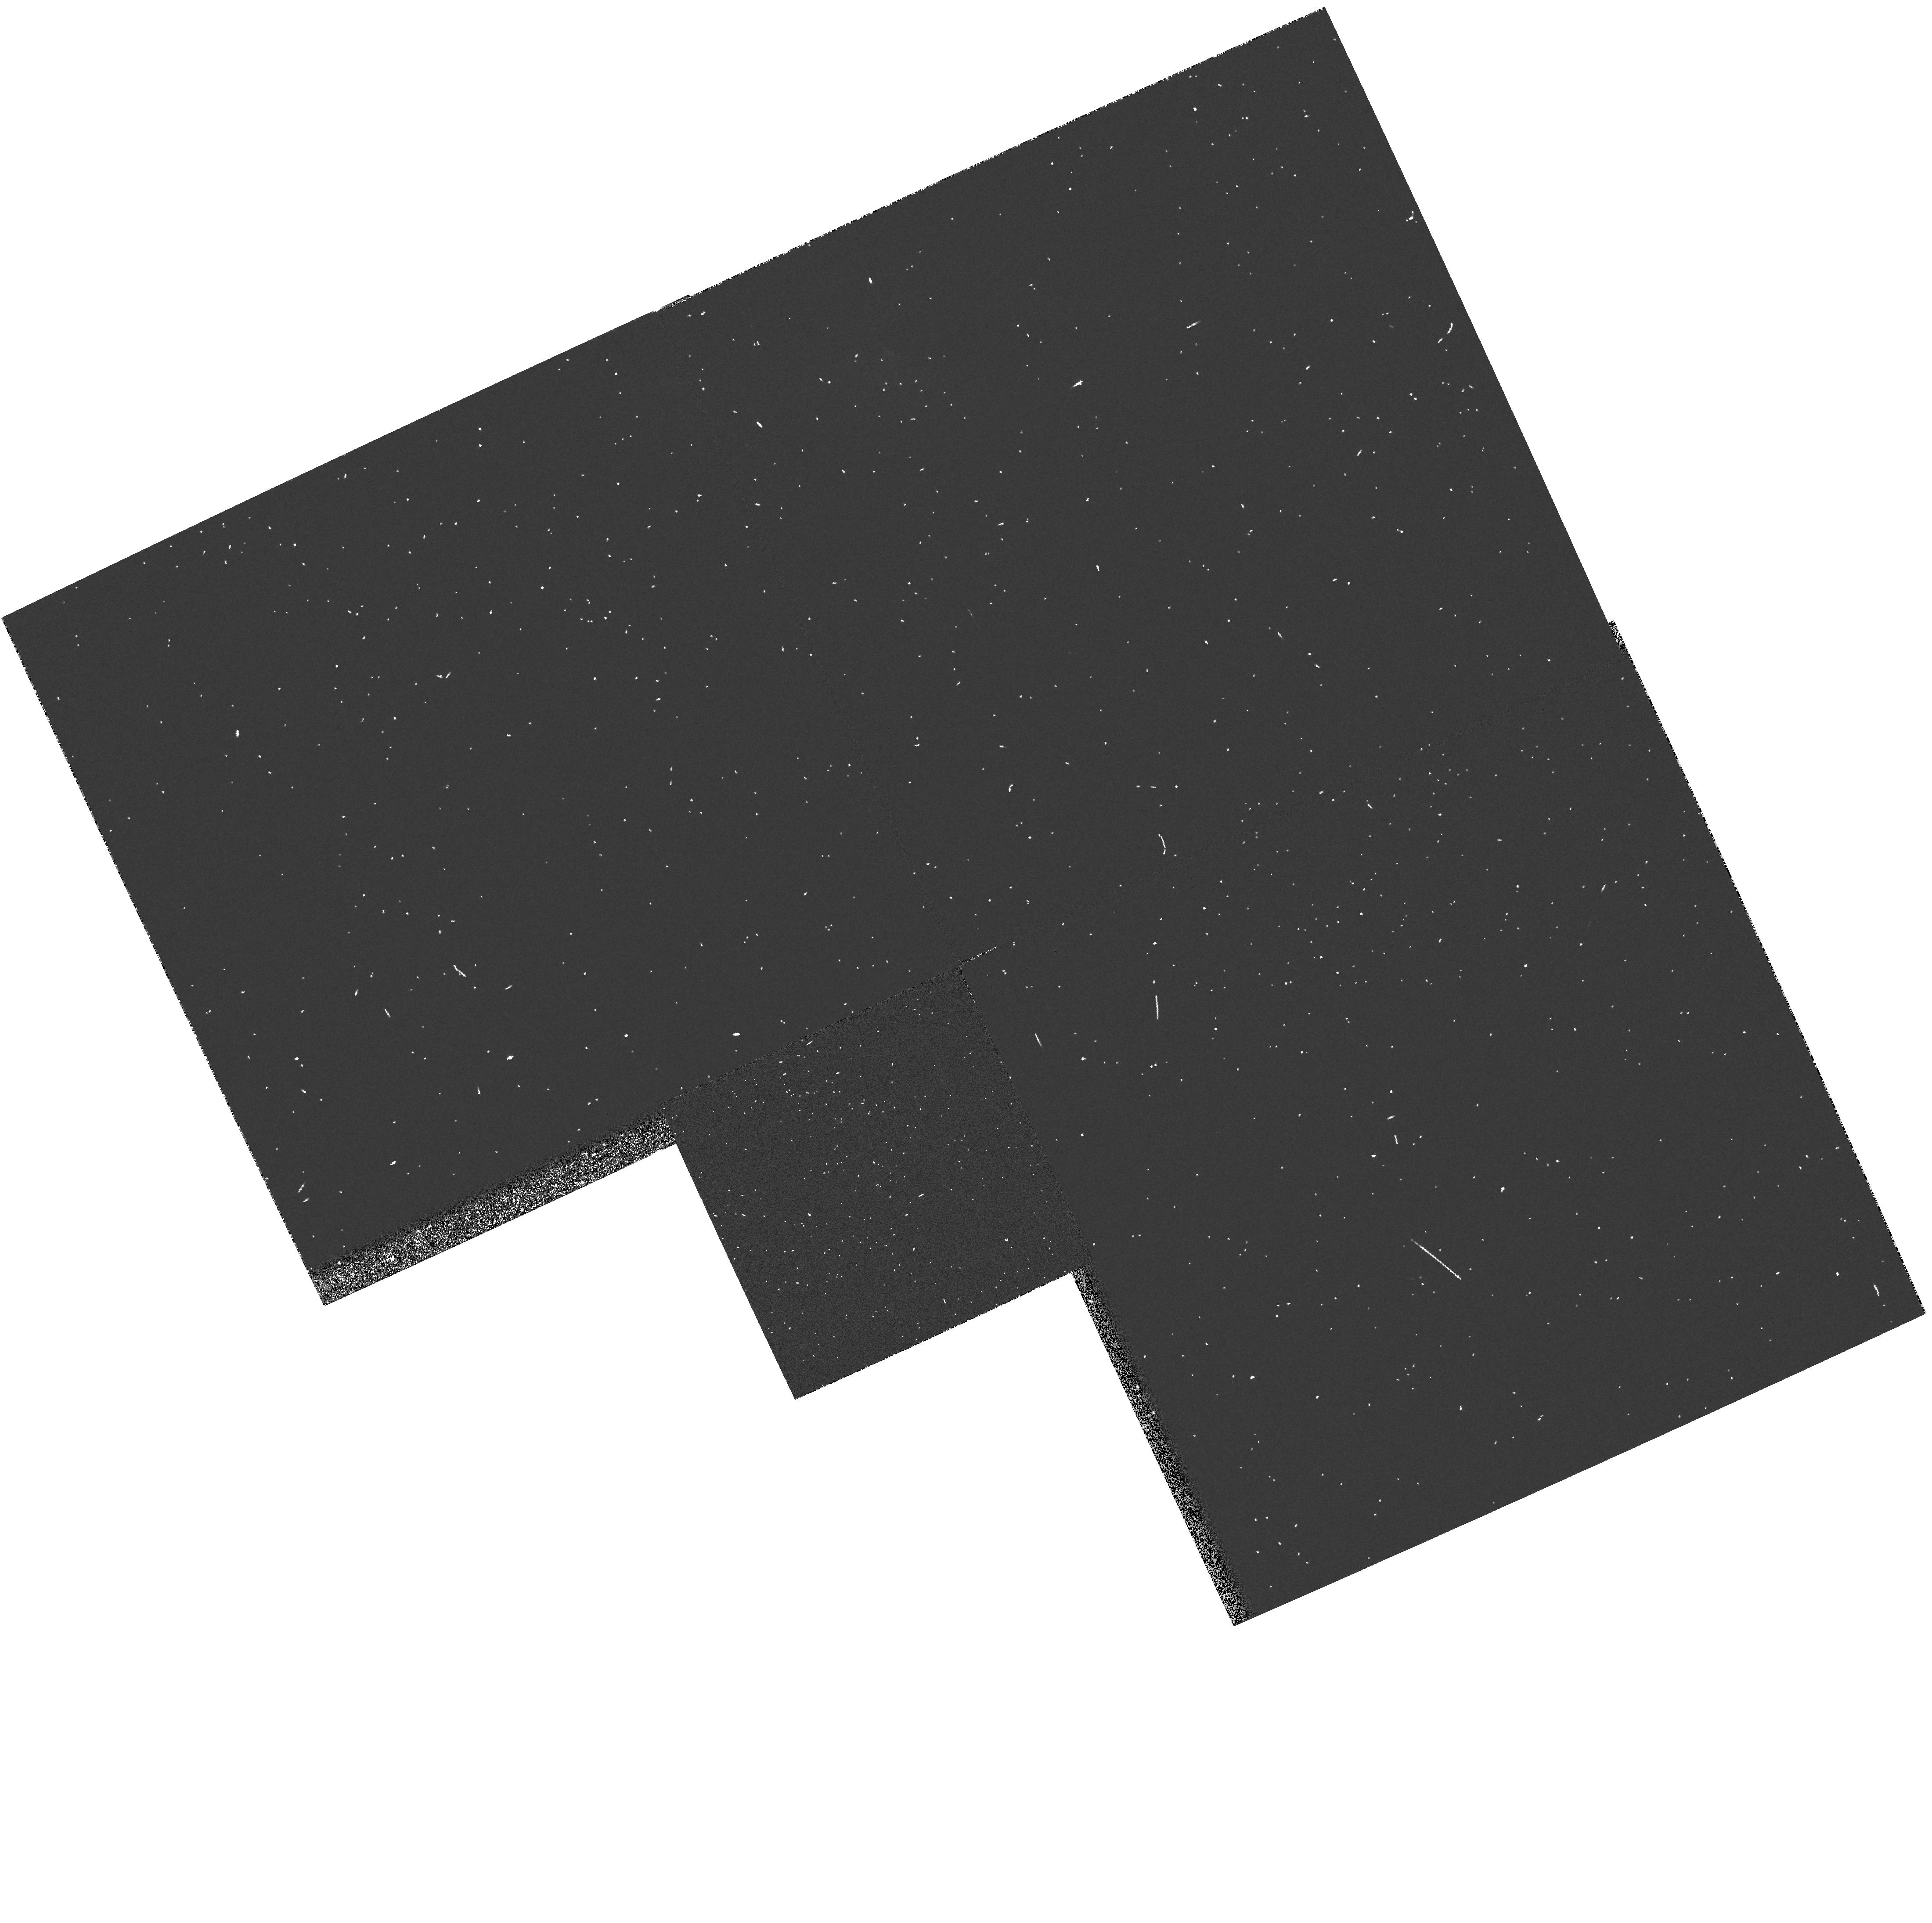
Target: NGC4388. Instrument: WFPC2/PC. Filter: FR533N. Exposure: 2 min. Observation ID: u2xi0203t

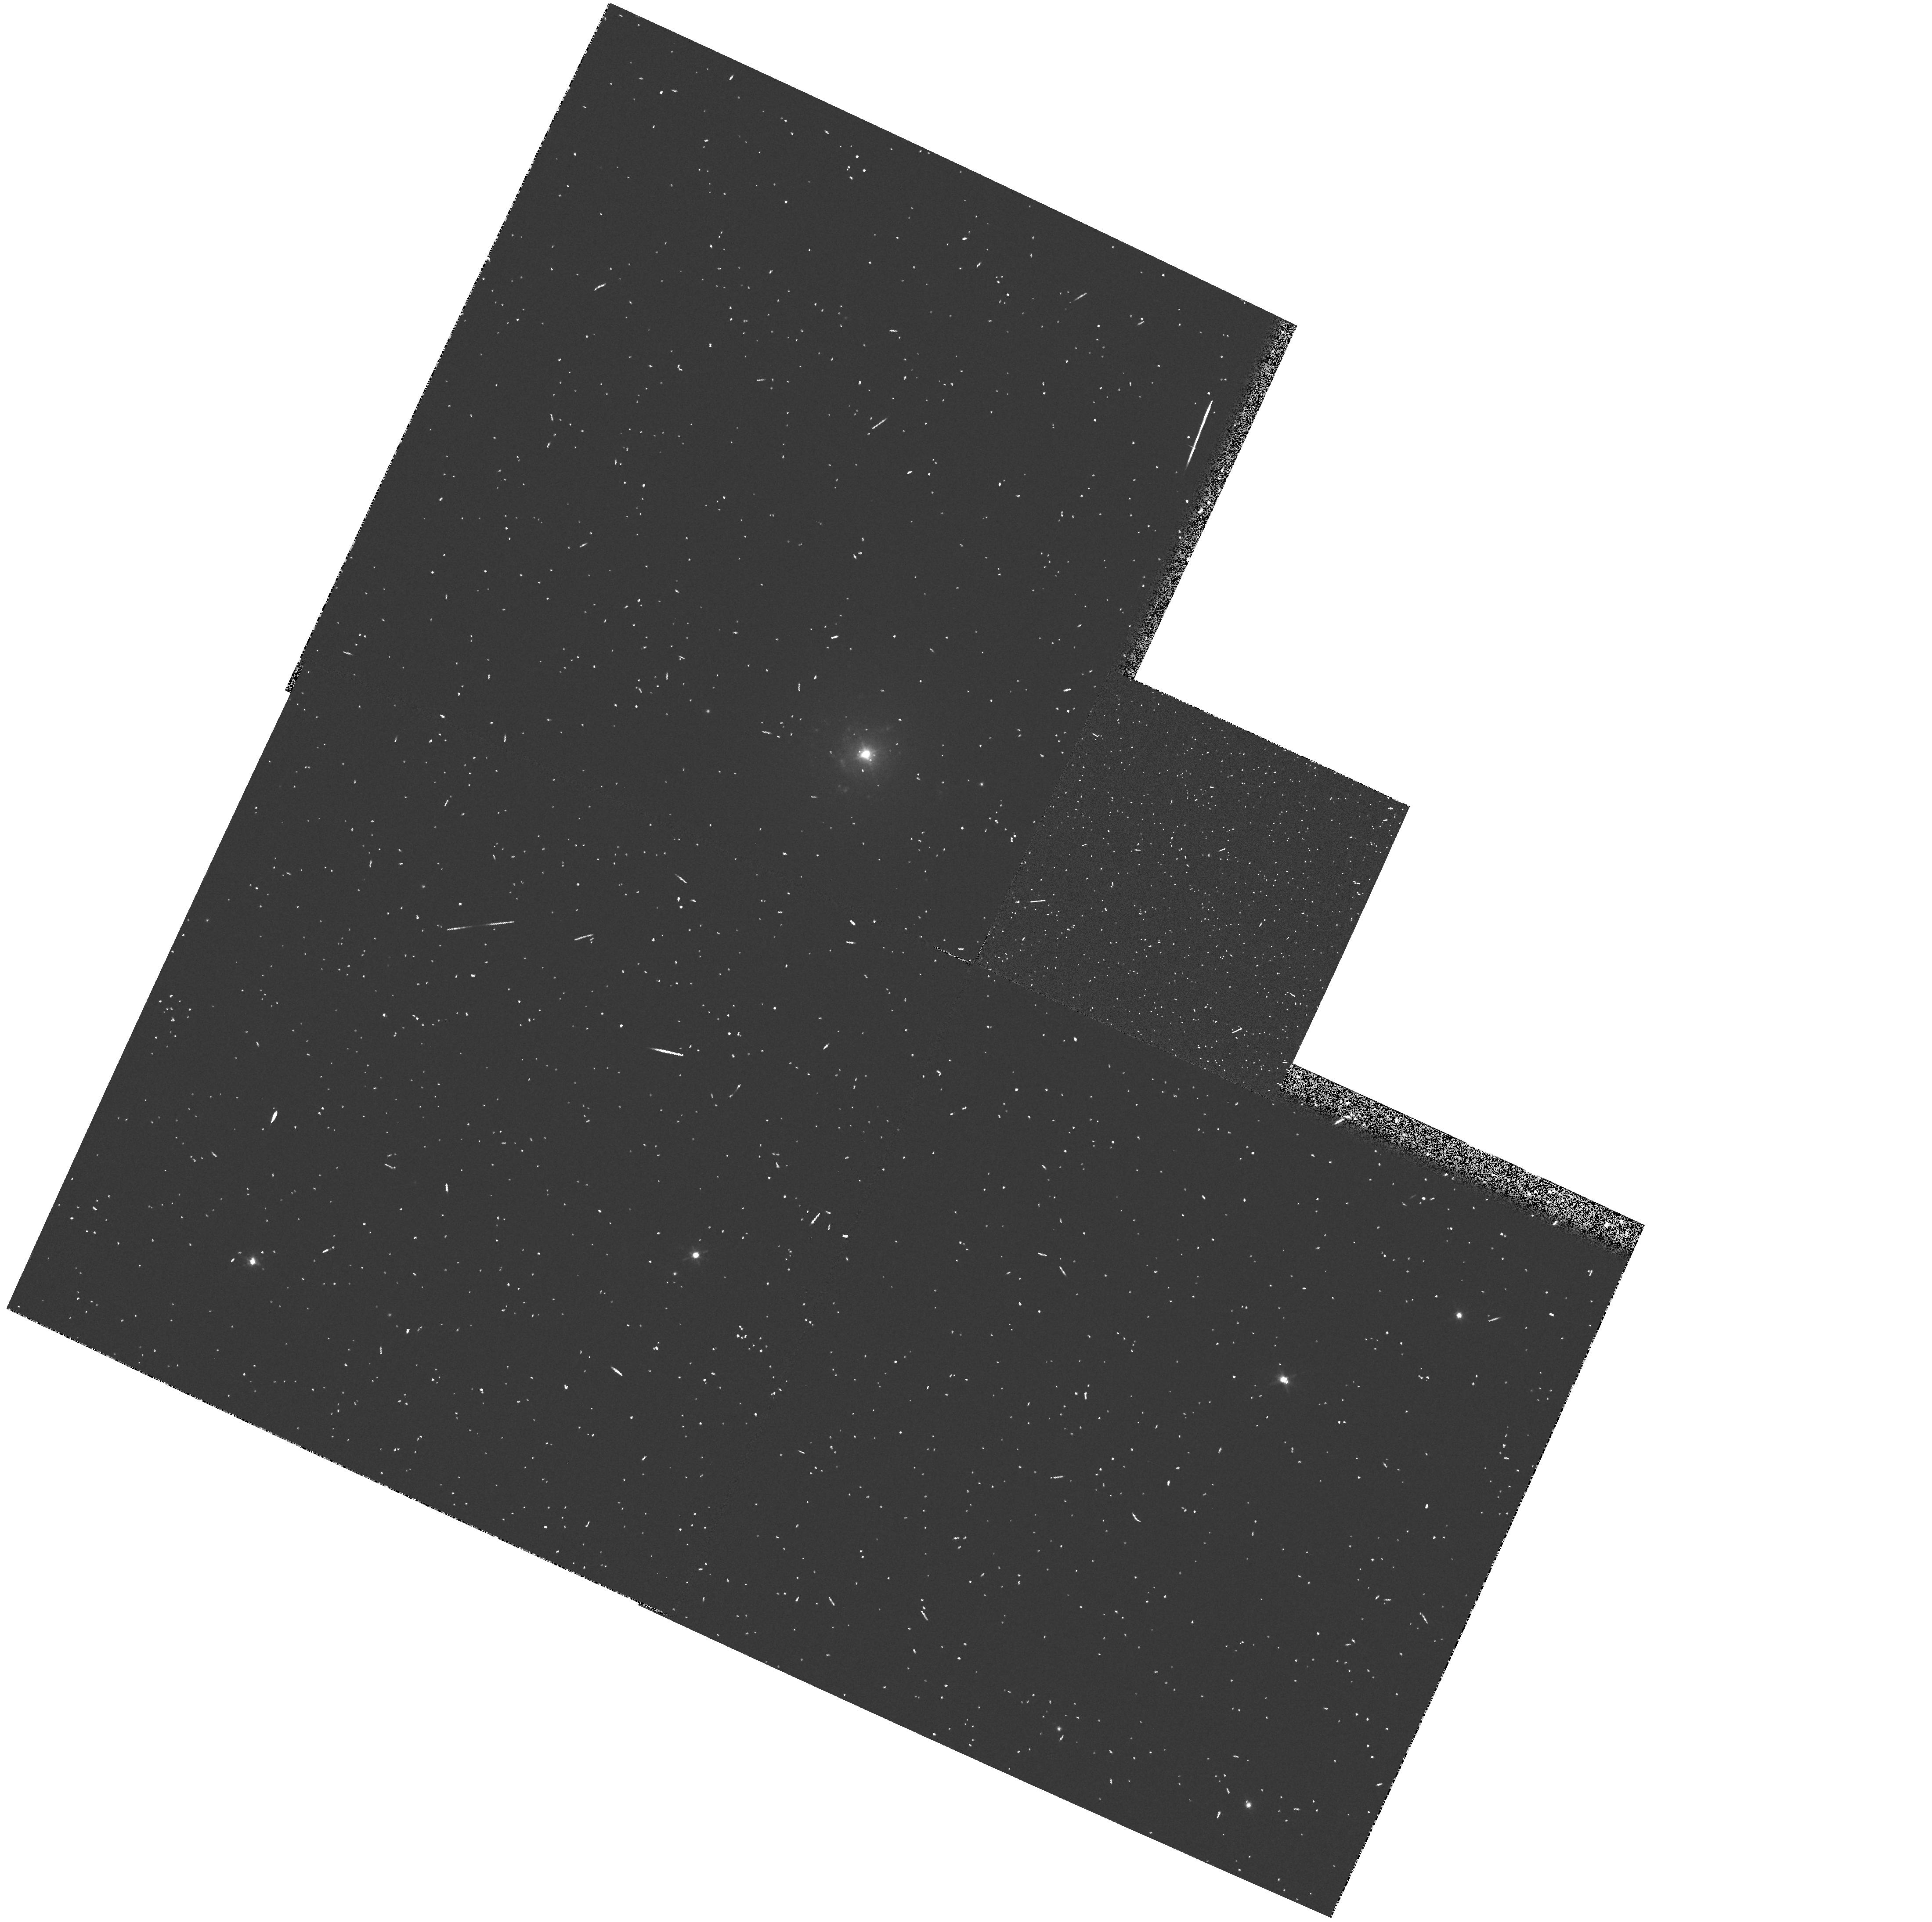
Target: UGC04203. Instrument: WFPC2/PC. Filter: FR680N. Exposure: 6 min. Observation ID: u2xi0505t

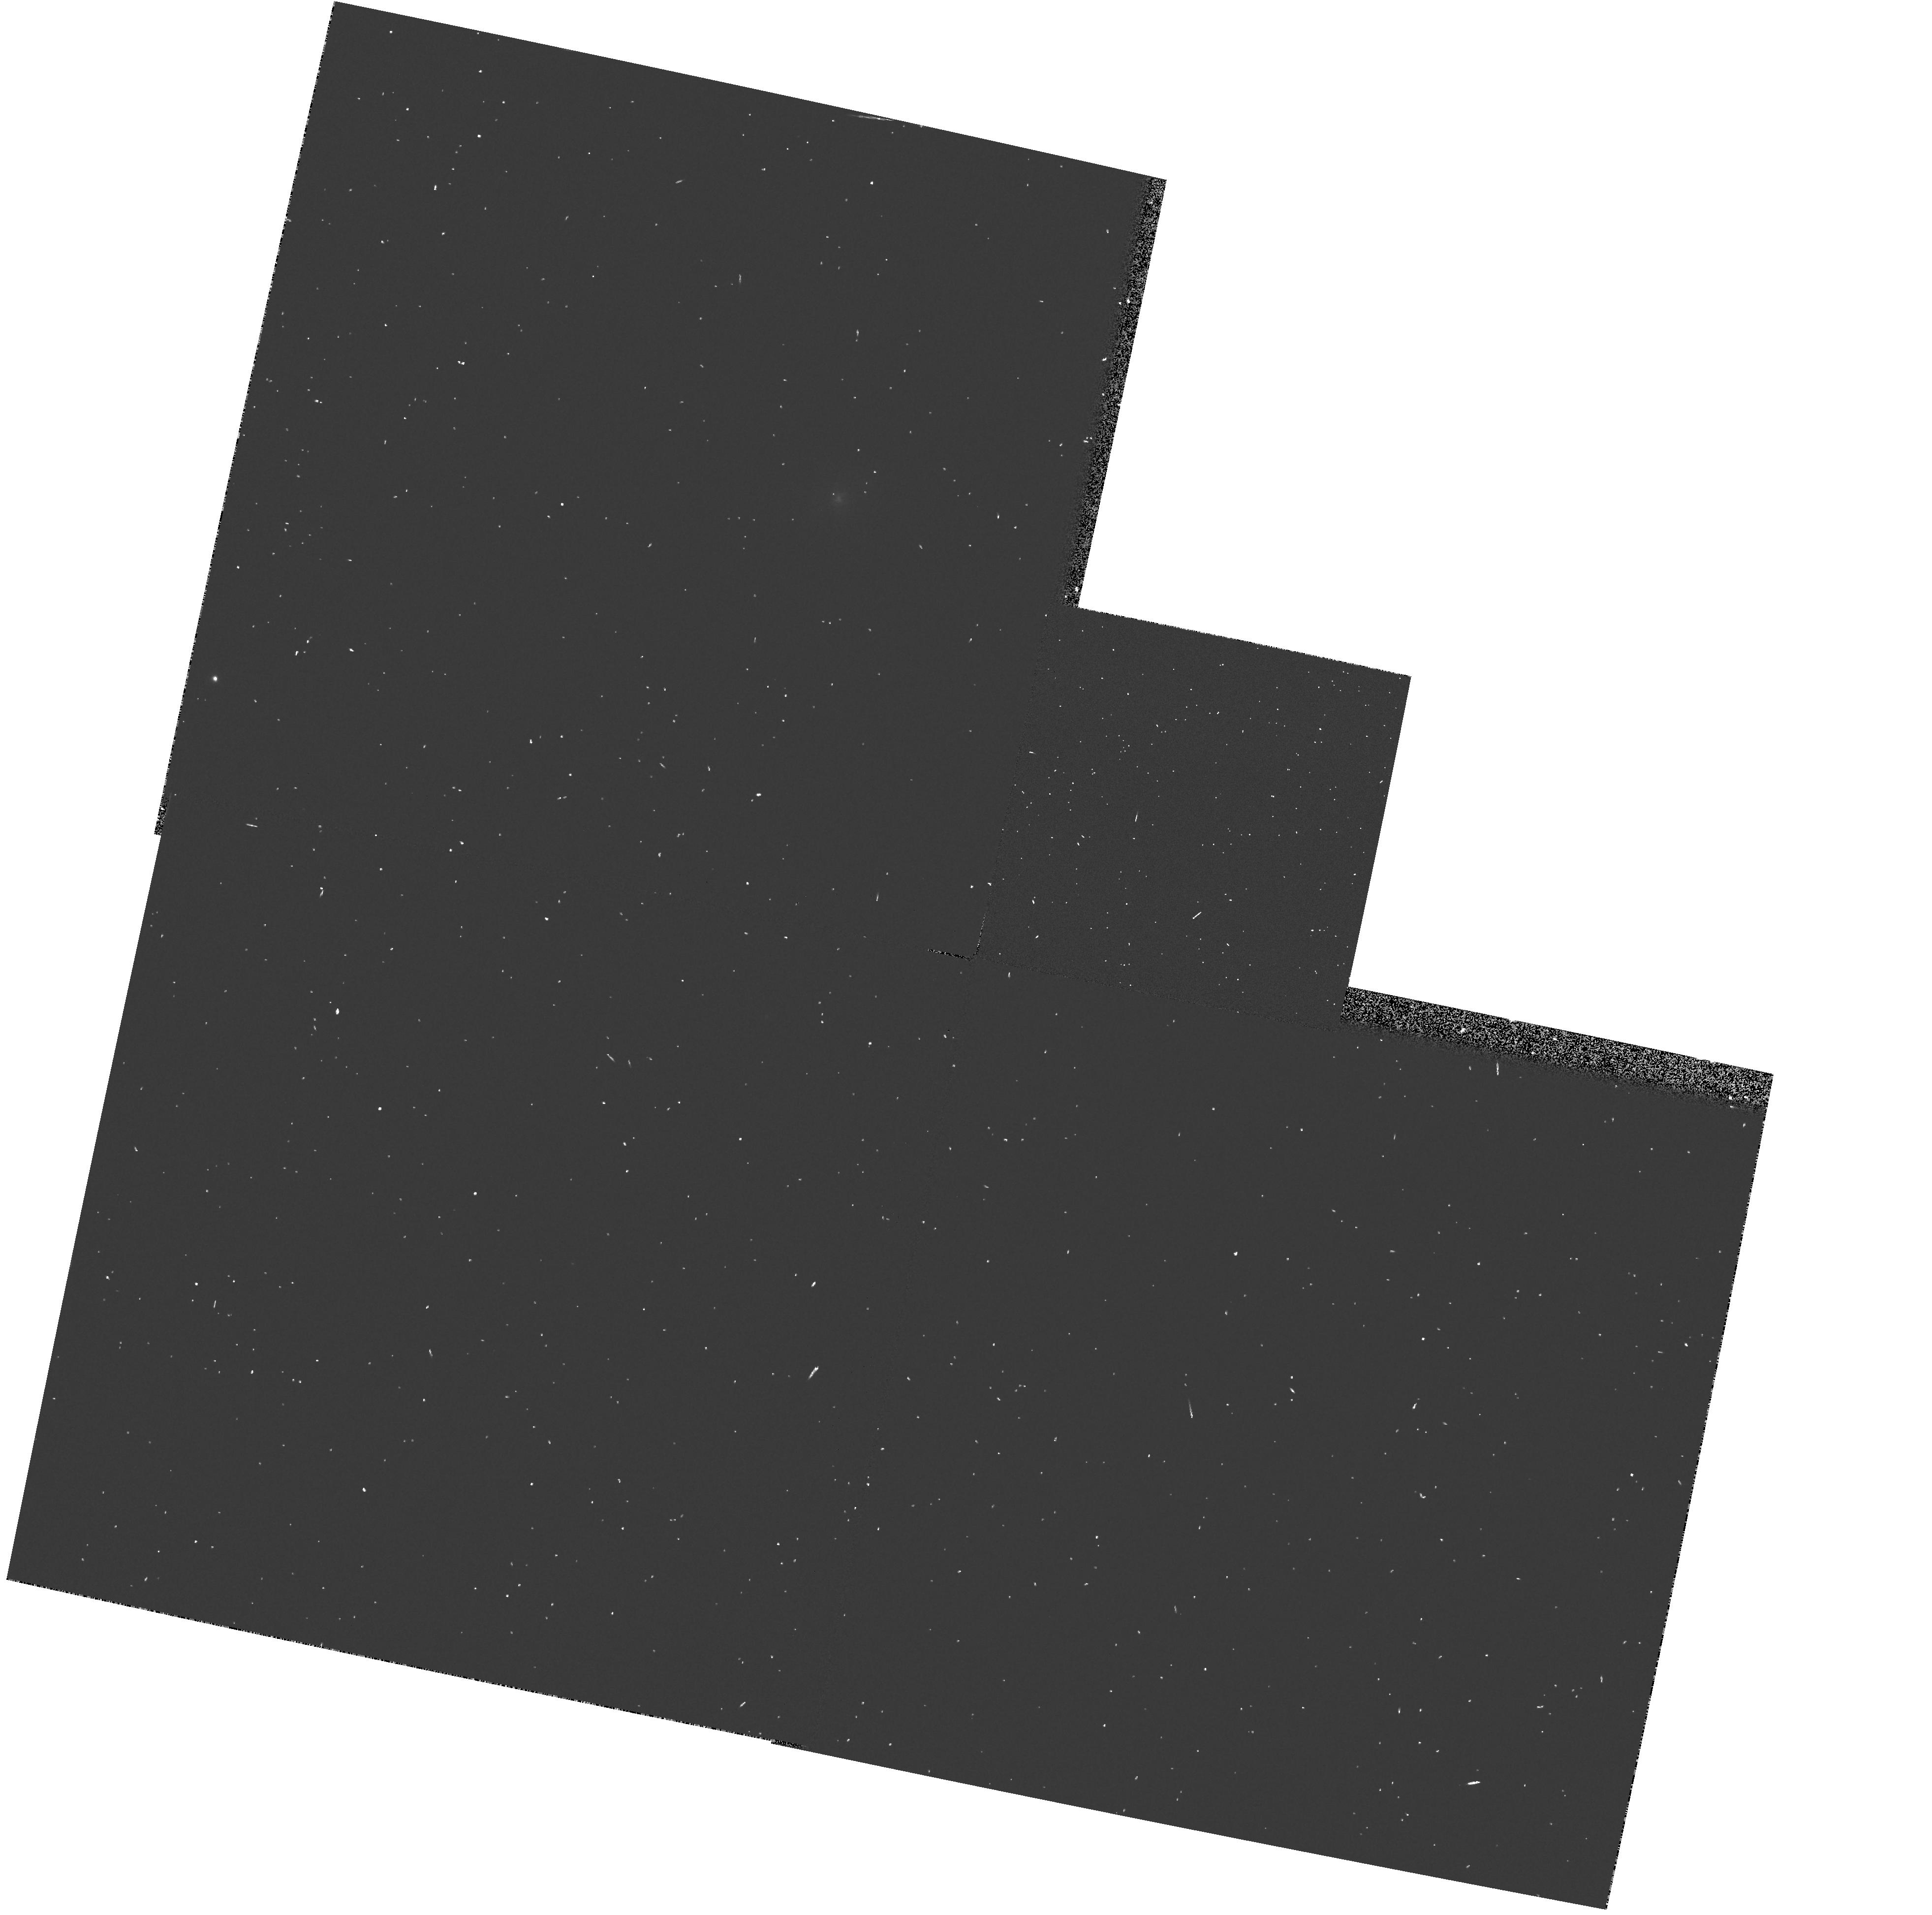
Target: MKN34. Instrument: WFPC2/PC. Filter: FR680N. Exposure: 2 min. Observation ID: u2xi0108t

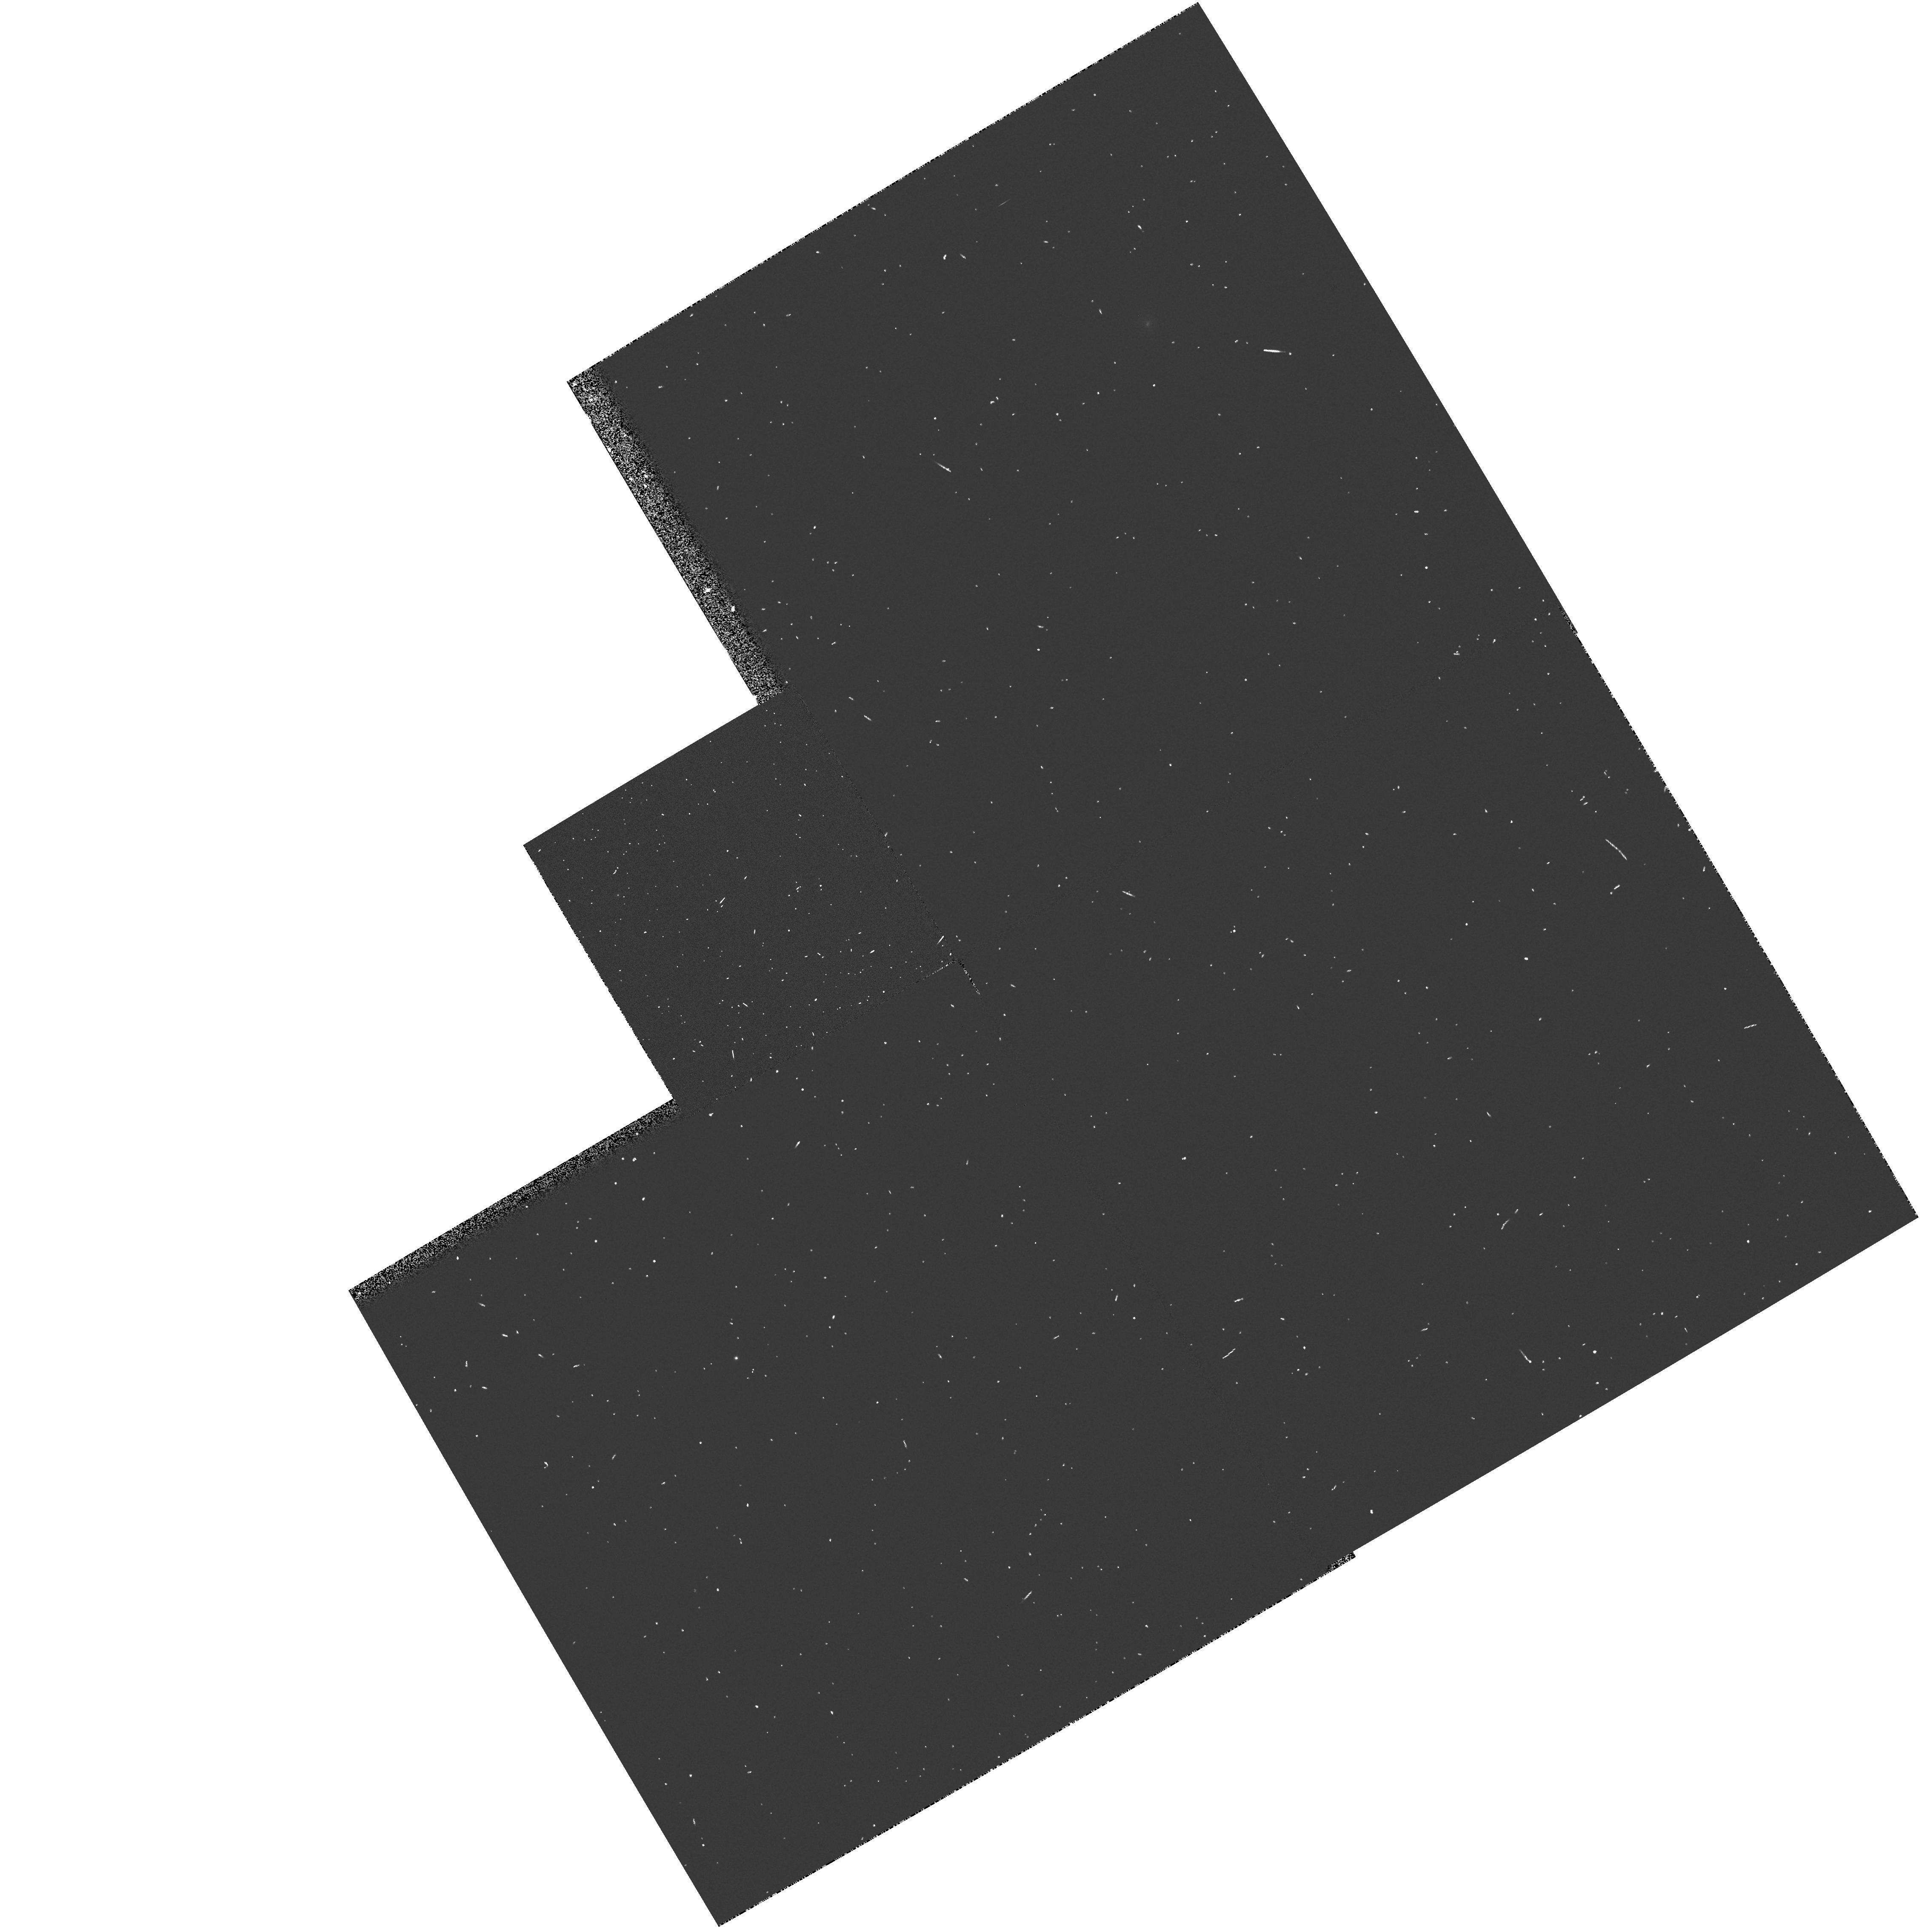
Target: NGC262. Instrument: WFPC2/PC. Filter: FR533P15. Exposure: 2 min. Observation ID: u2xi0604t

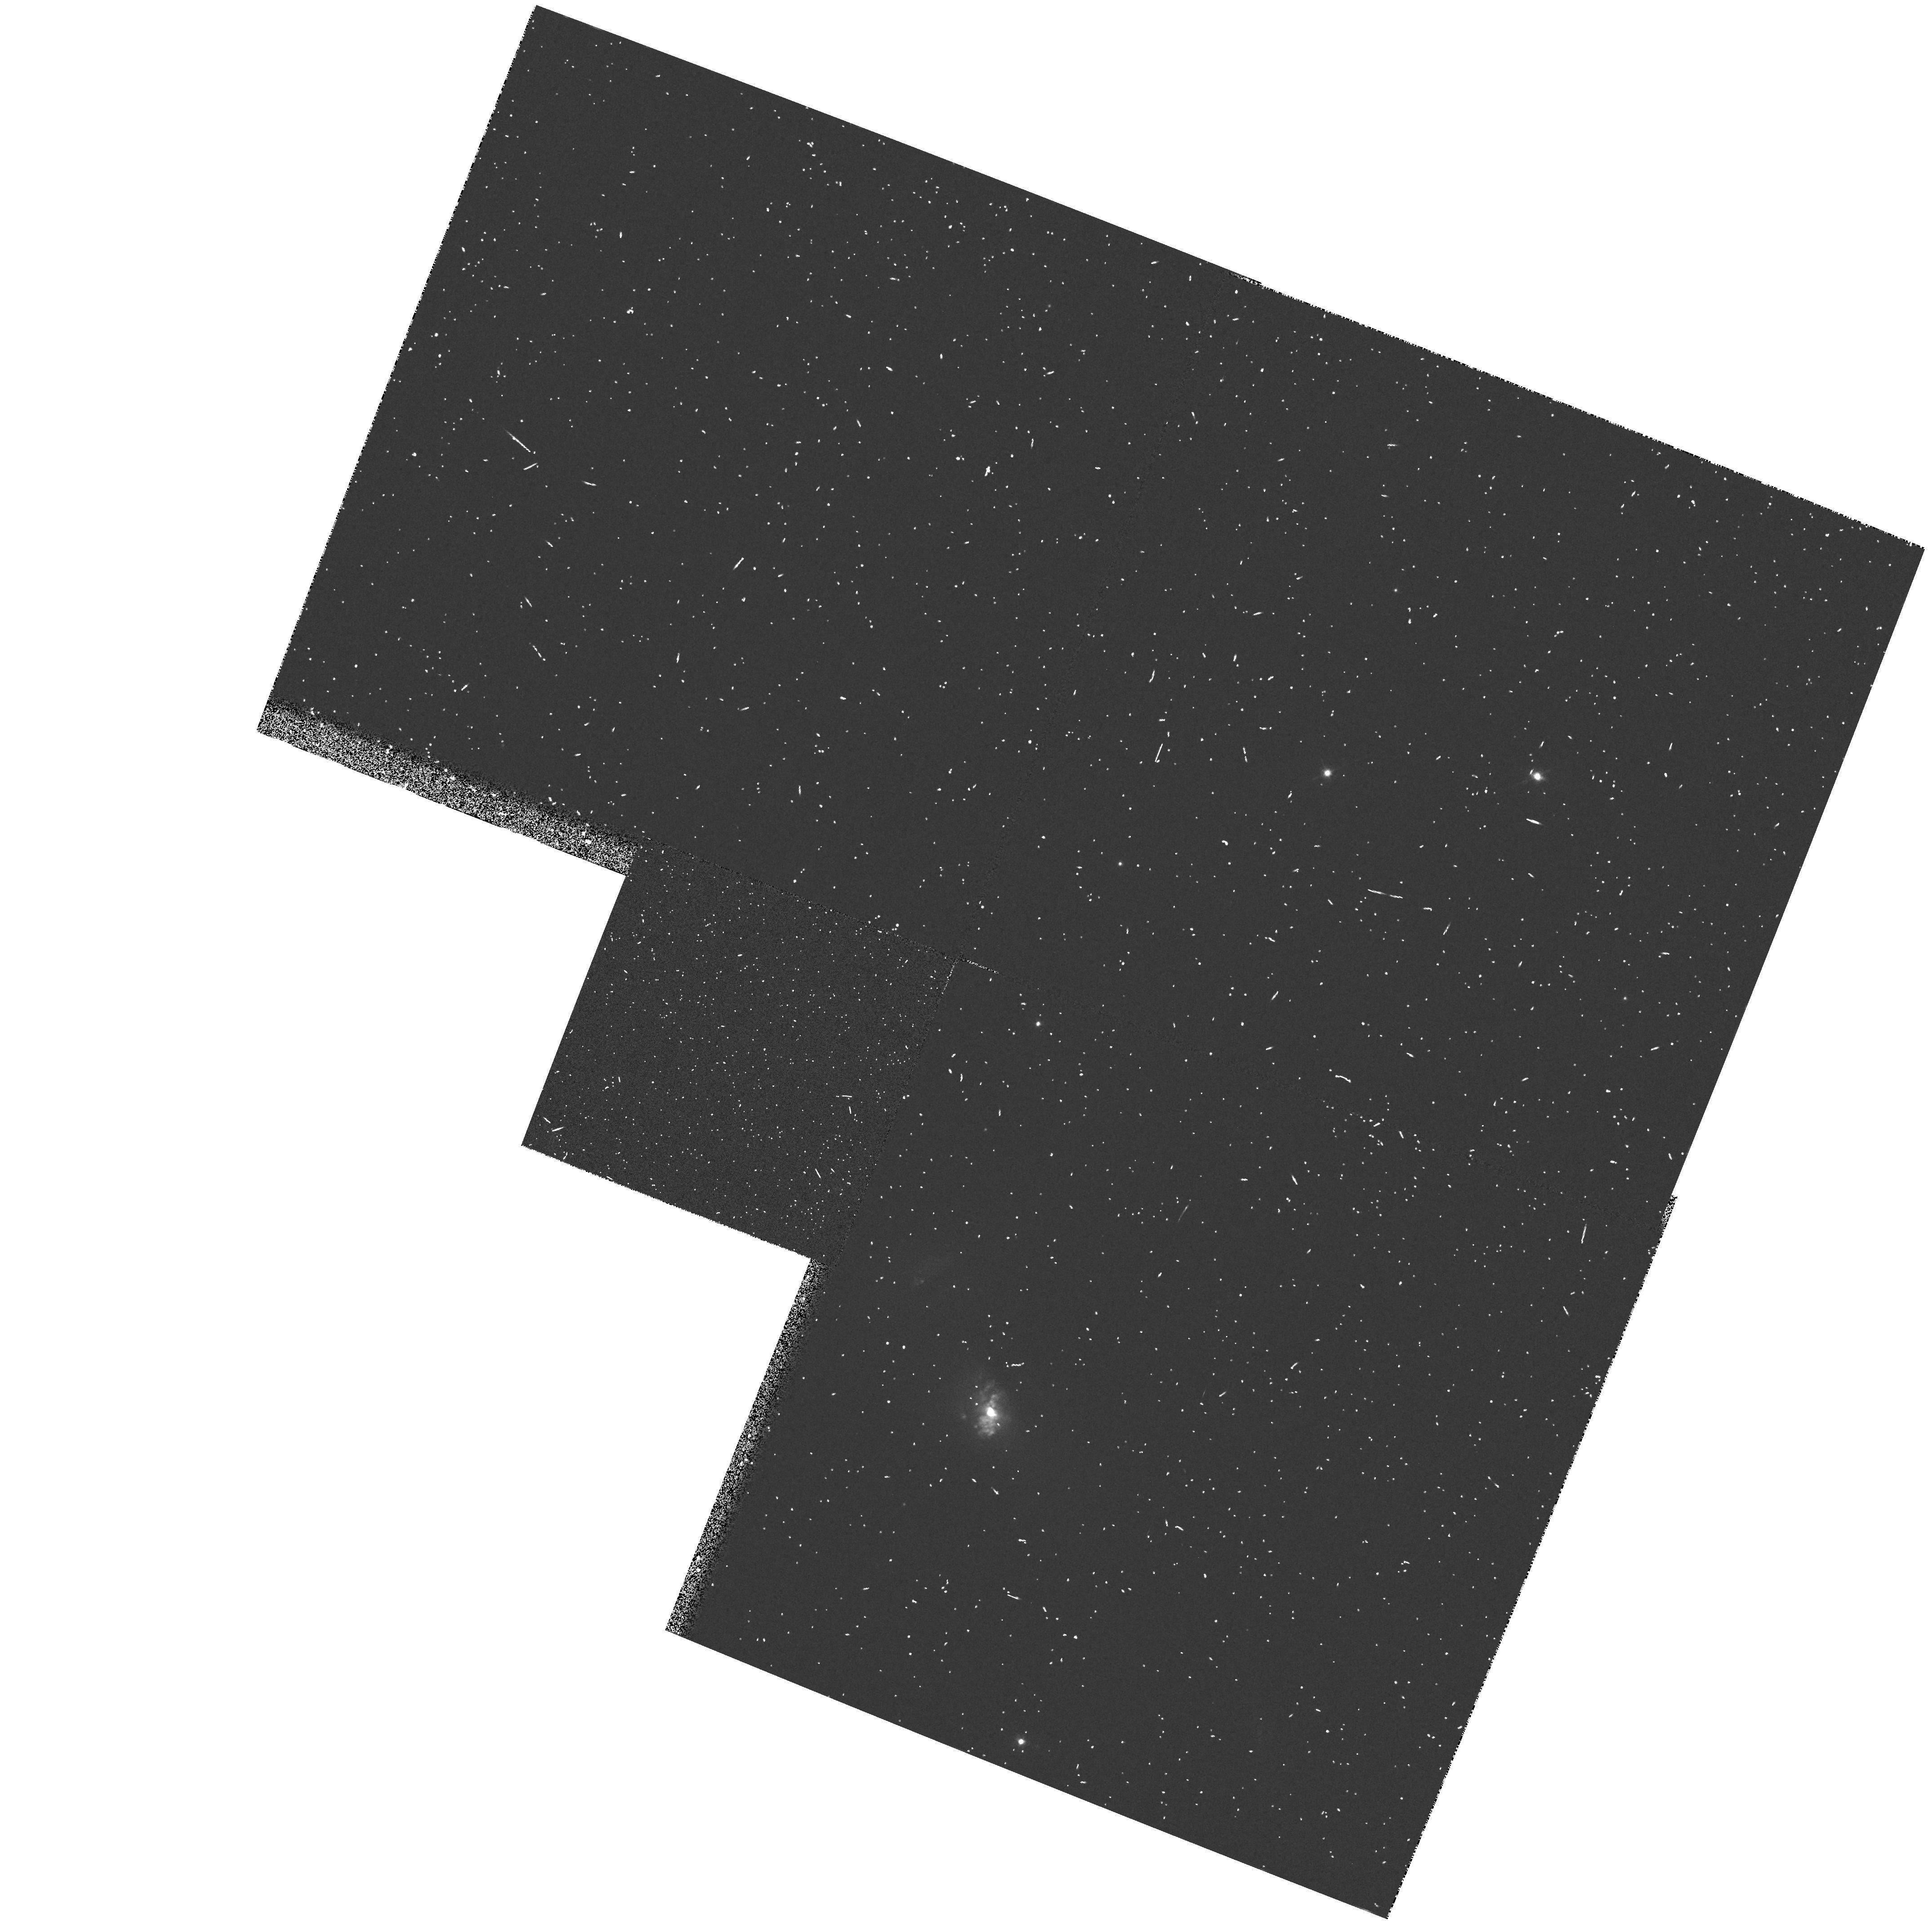
Target: NGC7212. Instrument: WFPC2/PC. Filter: FR680N. Exposure: 4 min. Observation ID: u2xi0406t

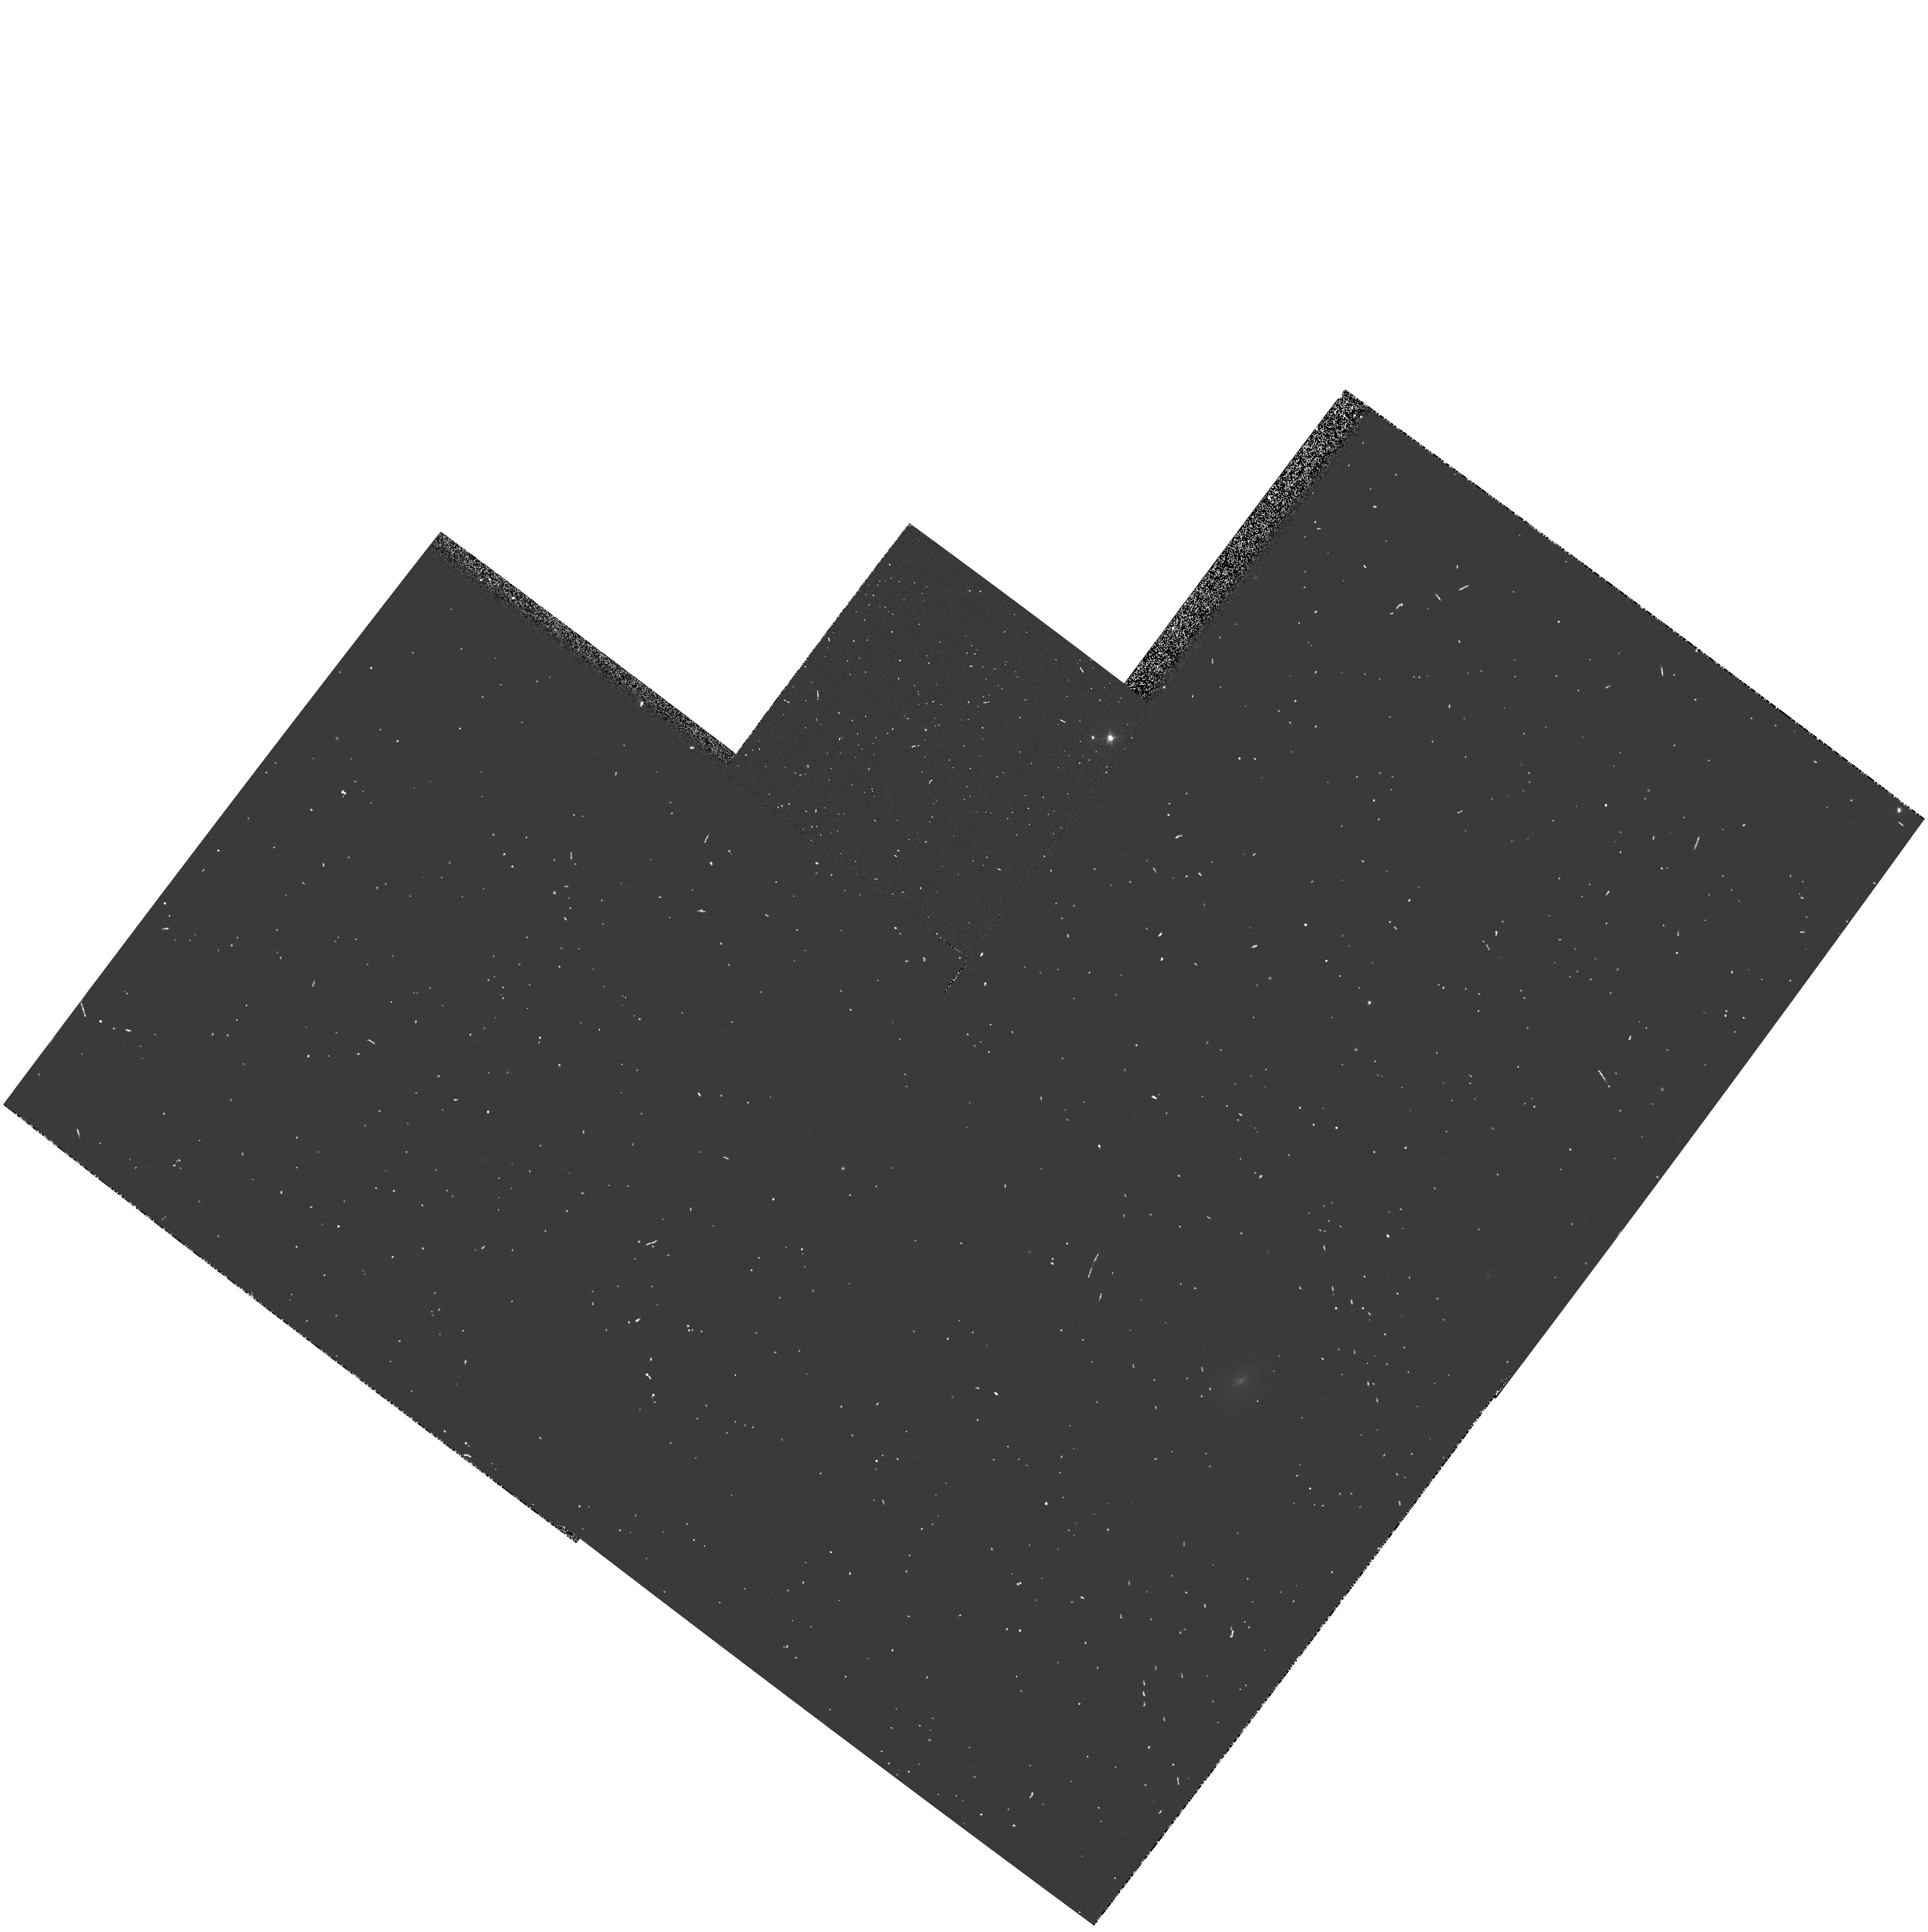
Target: ESO428-G14. Instrument: WFPC2/PC. Filter: FR533N. Exposure: 2 min. Observation ID: u2xi0304t

THE CIRCUMNUCLEAR REGIONS OF SEYFERT GALAXIES LRF PART: CYCLE 4 MEDIUM (PI: Wilson, Andrew S.)

We propose to complete an investigation of a model of Seyfert 2 galaxies in which a dusty, obscuring torus of material hides a Seyfert 1 nucleus. This model is supported by: 1) morphological evidence, which comprises bi-conical regions of high excitation gas symmetrically disposed about the nucleus and with axis coincident with the radio axis; 2) energetic considerations, from which the emission-line gas along the cone's axis is found to be illuminated by much more intense ionizing radiation than is inferred by extrapolation of the observed IUE/soft X-ray continua; and 3) spectropolarimetric observations, which reveal a Seyfert 1-like broad line spectrum when the Seyfert 2 is viewed in linearly polarized light. We shall obtain emission-line and continuum images of nine bright Seyferts, selected to have very strong emission lines, extended high excitation gas in ground-based observations, and "linear" (double, triple or jet-like) radio sources on the arc sec scale. These images will be used to a) determine the incidence and properties of "ionizing cones", b) investigate the detailed relationship between the jet-like radio sources and the ionized gas, c) search for direct evidence of dusty tori through reddening effects on the continuum images, and d) investigate the ionization balance of the emission-line knots, as a probe of anisotropic nuclear ionizing radiation.